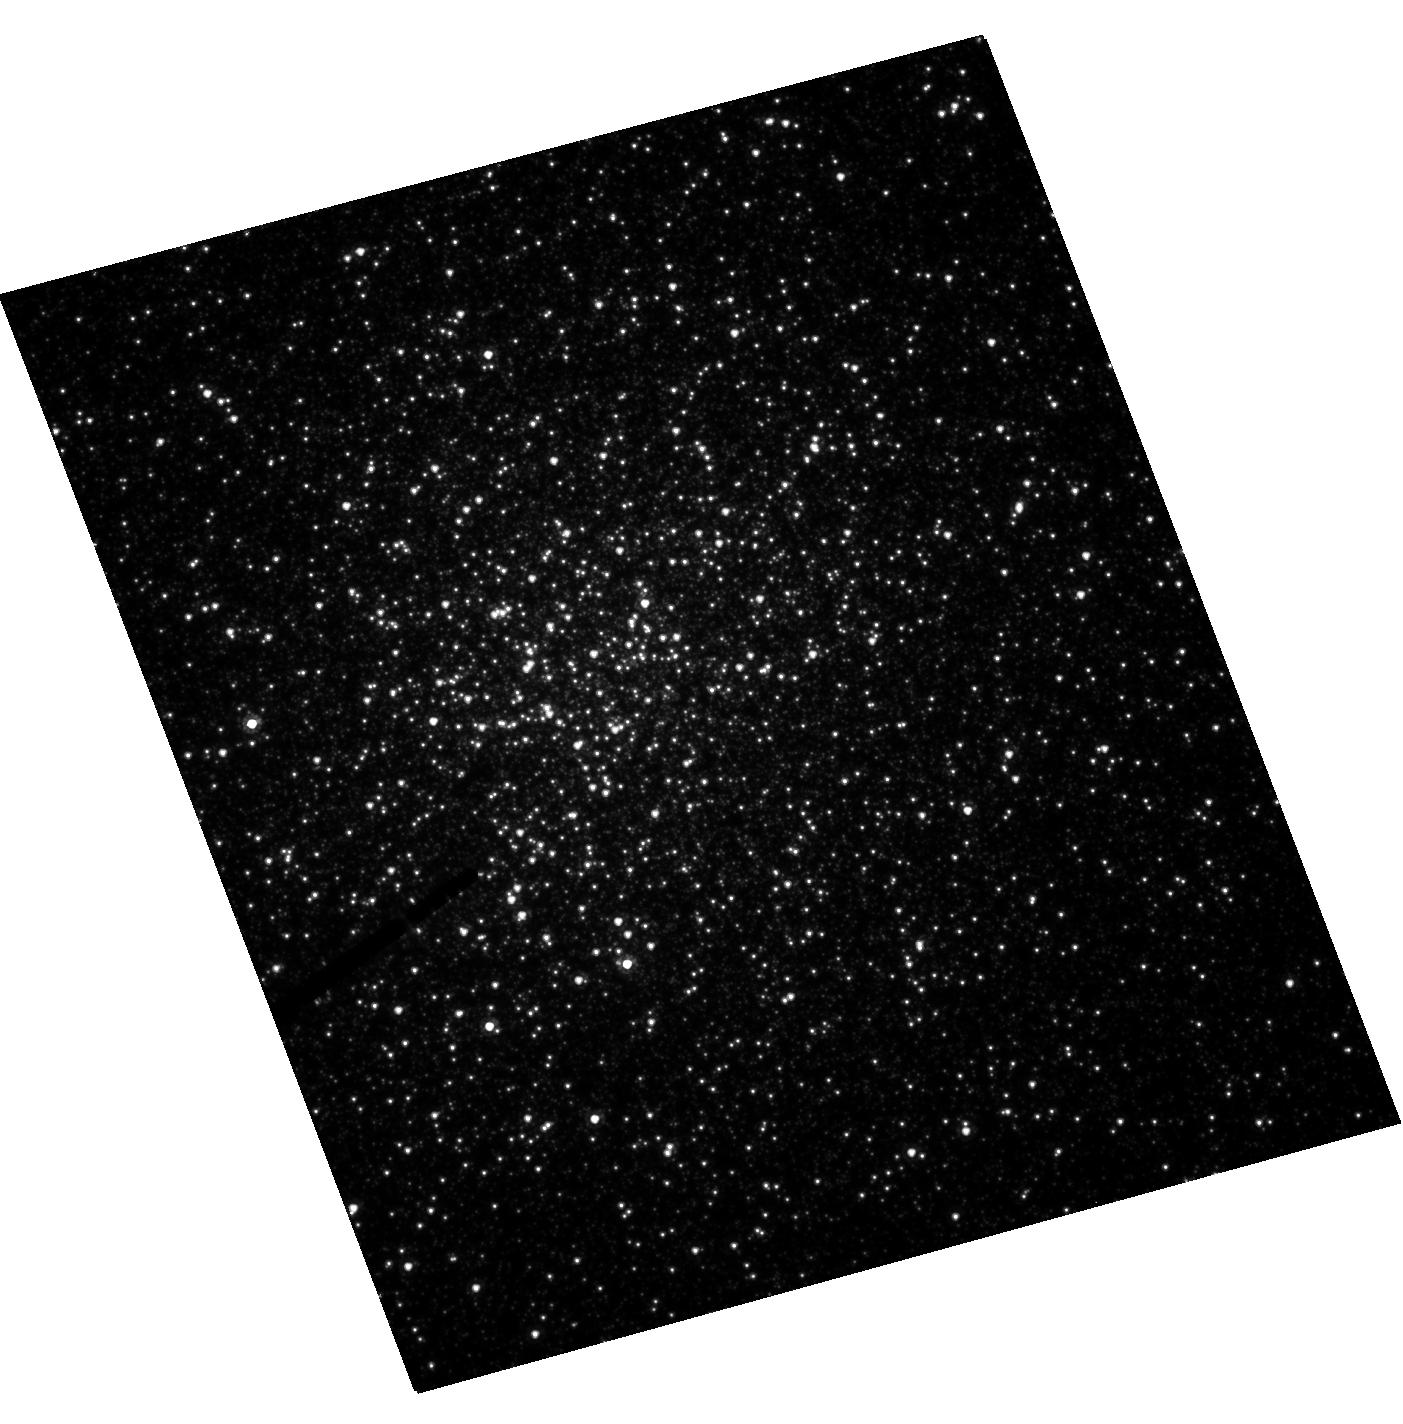
Target: NGC-6388
Instrument: ACS/HRC
Filter: F555W
Exposure: 8 min
Observation ID: hst_10350_01_acs_hrc_f555w_j95c01

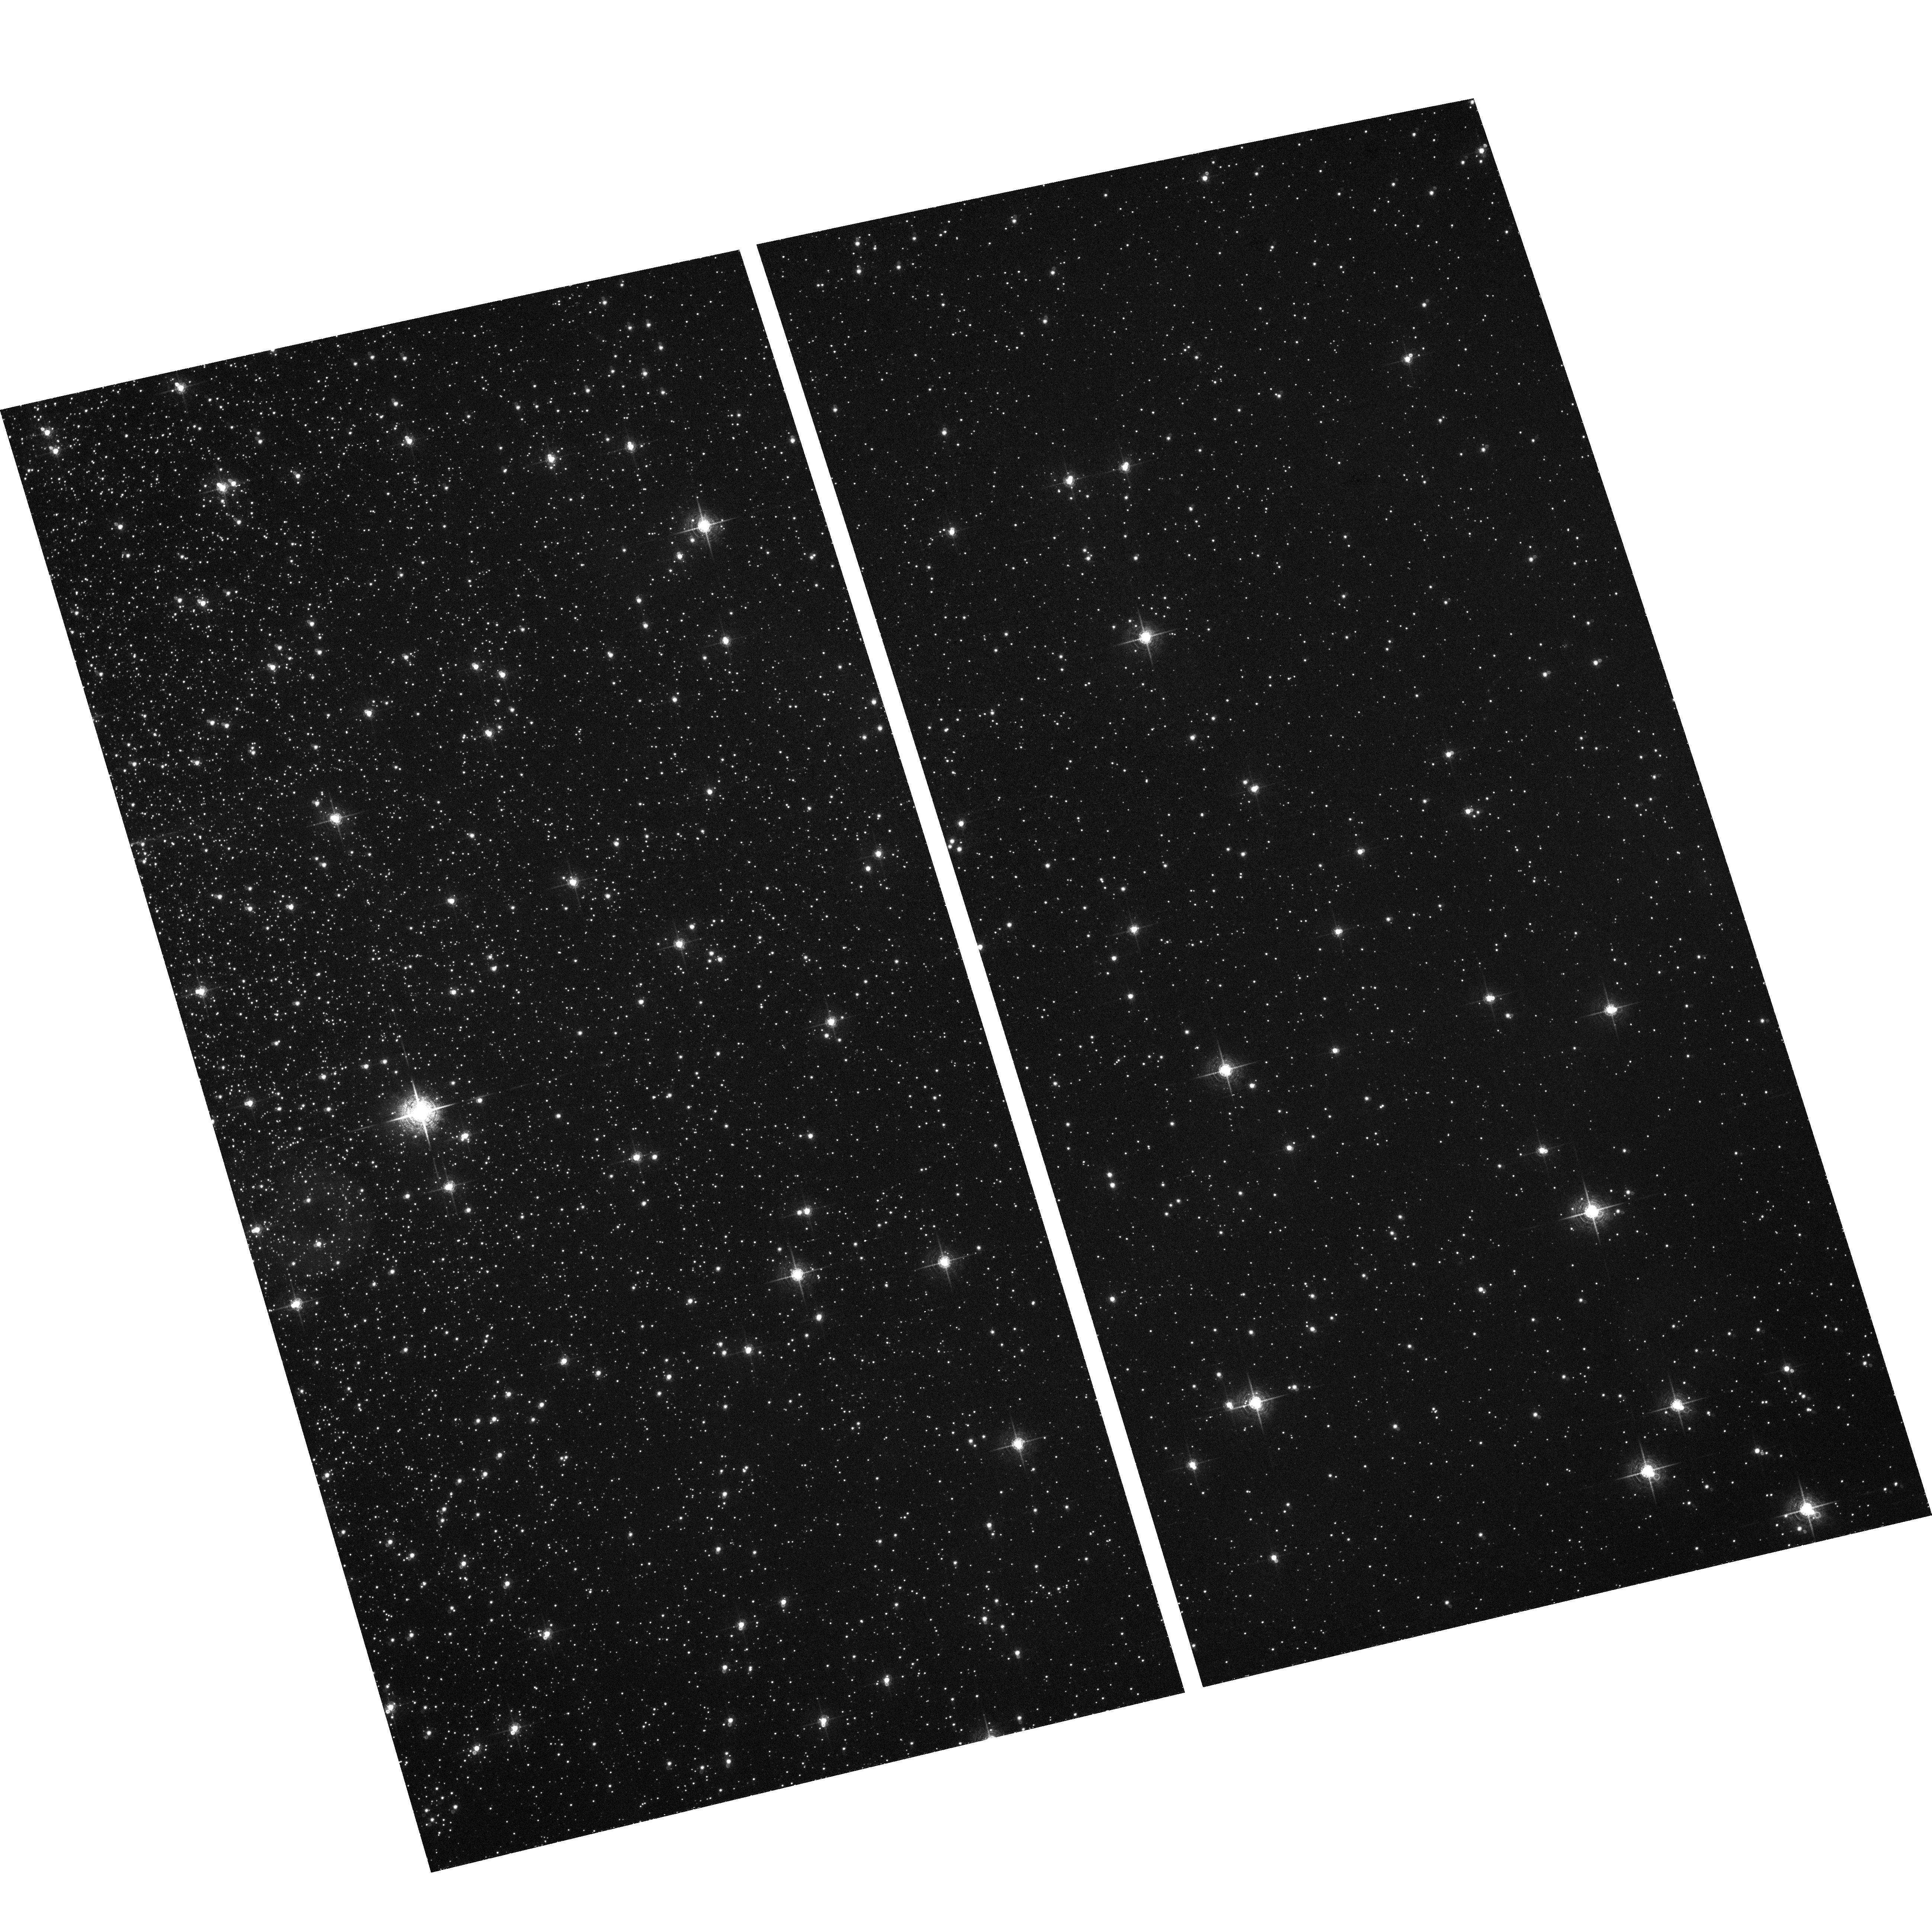
Target: field at RA 264.072°, Dec -44.736°
Instrument: ACS/WFC
Filter: F660N
Exposure: 1.9 h
Observation ID: hst_10350_01_acs_wfc_f660n_j95c01

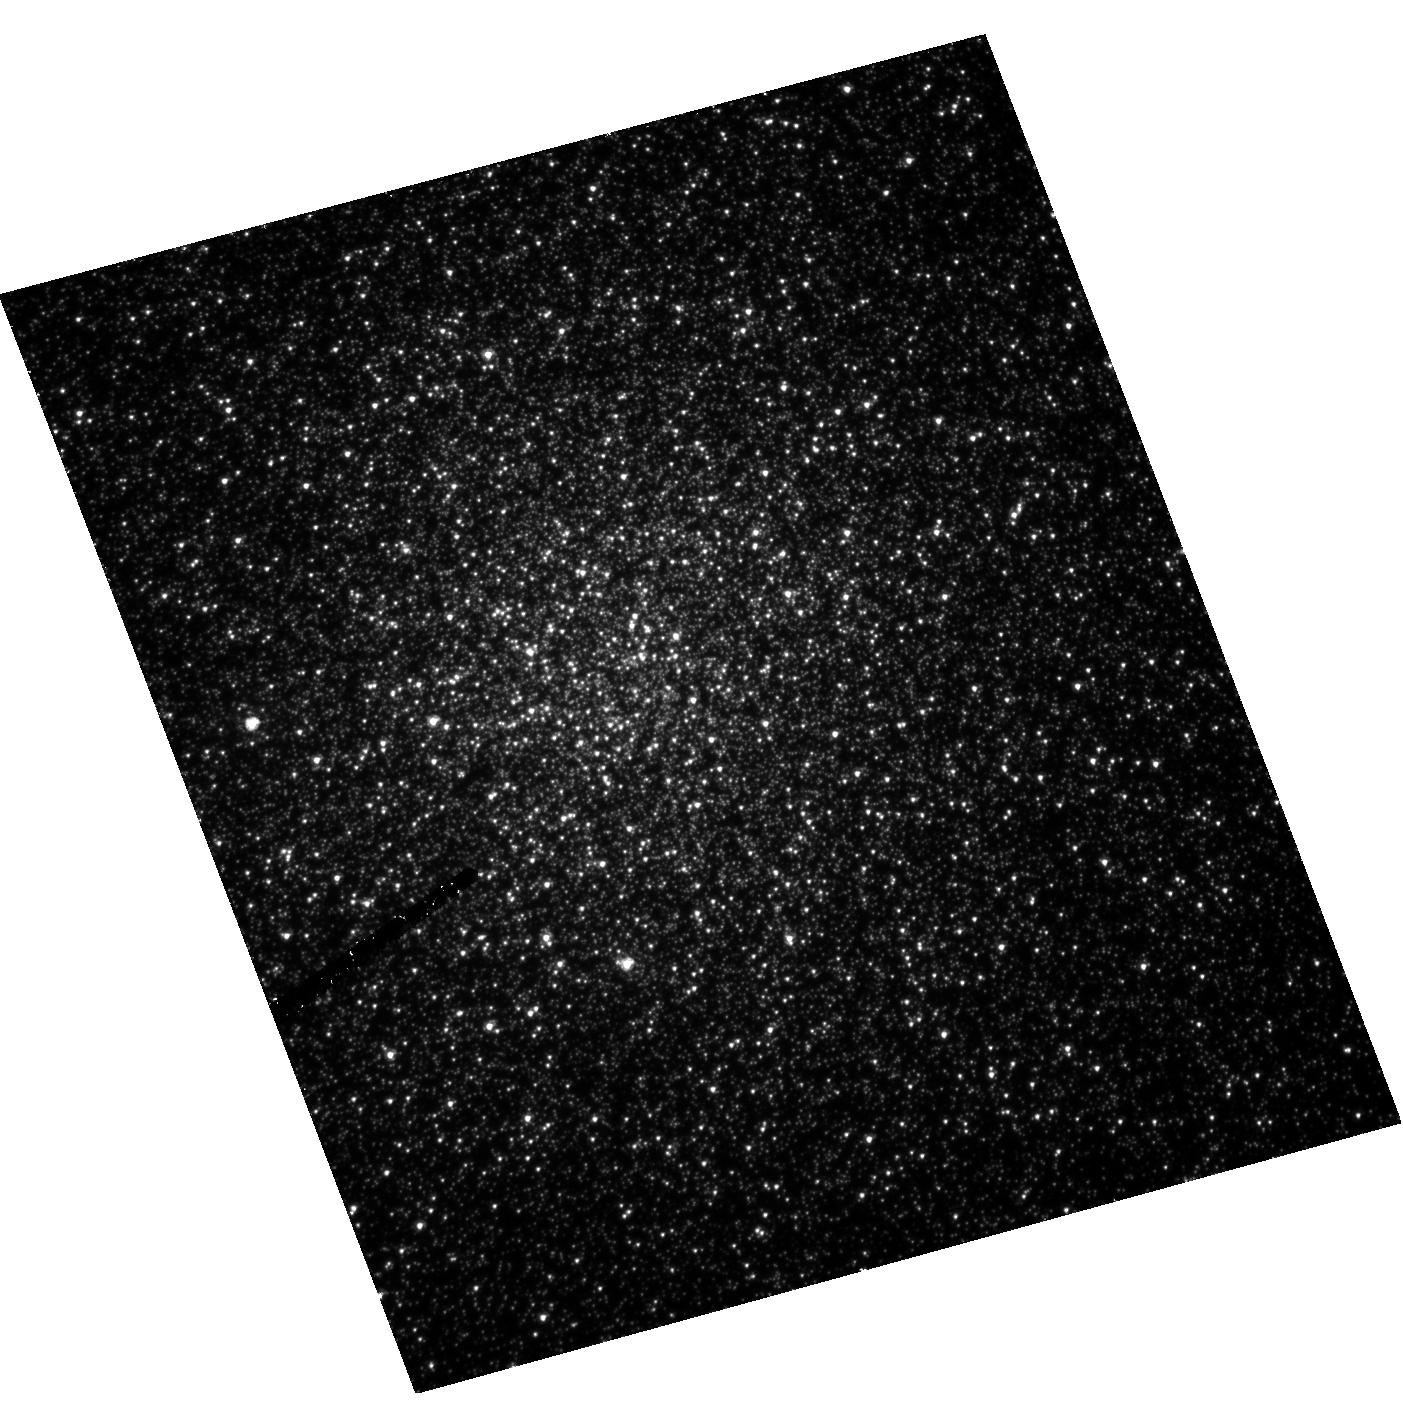
Target: NGC-6388
Instrument: ACS/HRC
Filter: F330W
Exposure: 2.2 h
Observation ID: hst_10350_01_acs_hrc_f330w_j95c01

X-ray Binaries in the Ultrahigh Collision Rate Globular Cluster NGC 6388 (PI: Cohn, Haldan N)

We propose a joint Chandra-HST study of the massive, high density globular cluster NGC 6388 to study its large expected populations of quiescent low-mass X-ray binaries (qLMXBs) and bright cataclysmic variables (CVs), and to test for the presence of an intermediate-mass black hole (IMBH). NGC 6388 has the highest predicted X-ray binary production rate of any Galactic cluster. The qLMXBs will be used to constrain neutron star accretion models, and neutron star masses and radii. The CVs will be used to investigate the effects of cluster structure, metallicity, initial binary fraction, and dynamical history on accreting binary populations. The proposed 3 orbits of HST U-band imaging would complement deep HST V and I-band imaging, already in-hand, for identifying Chandra sources.